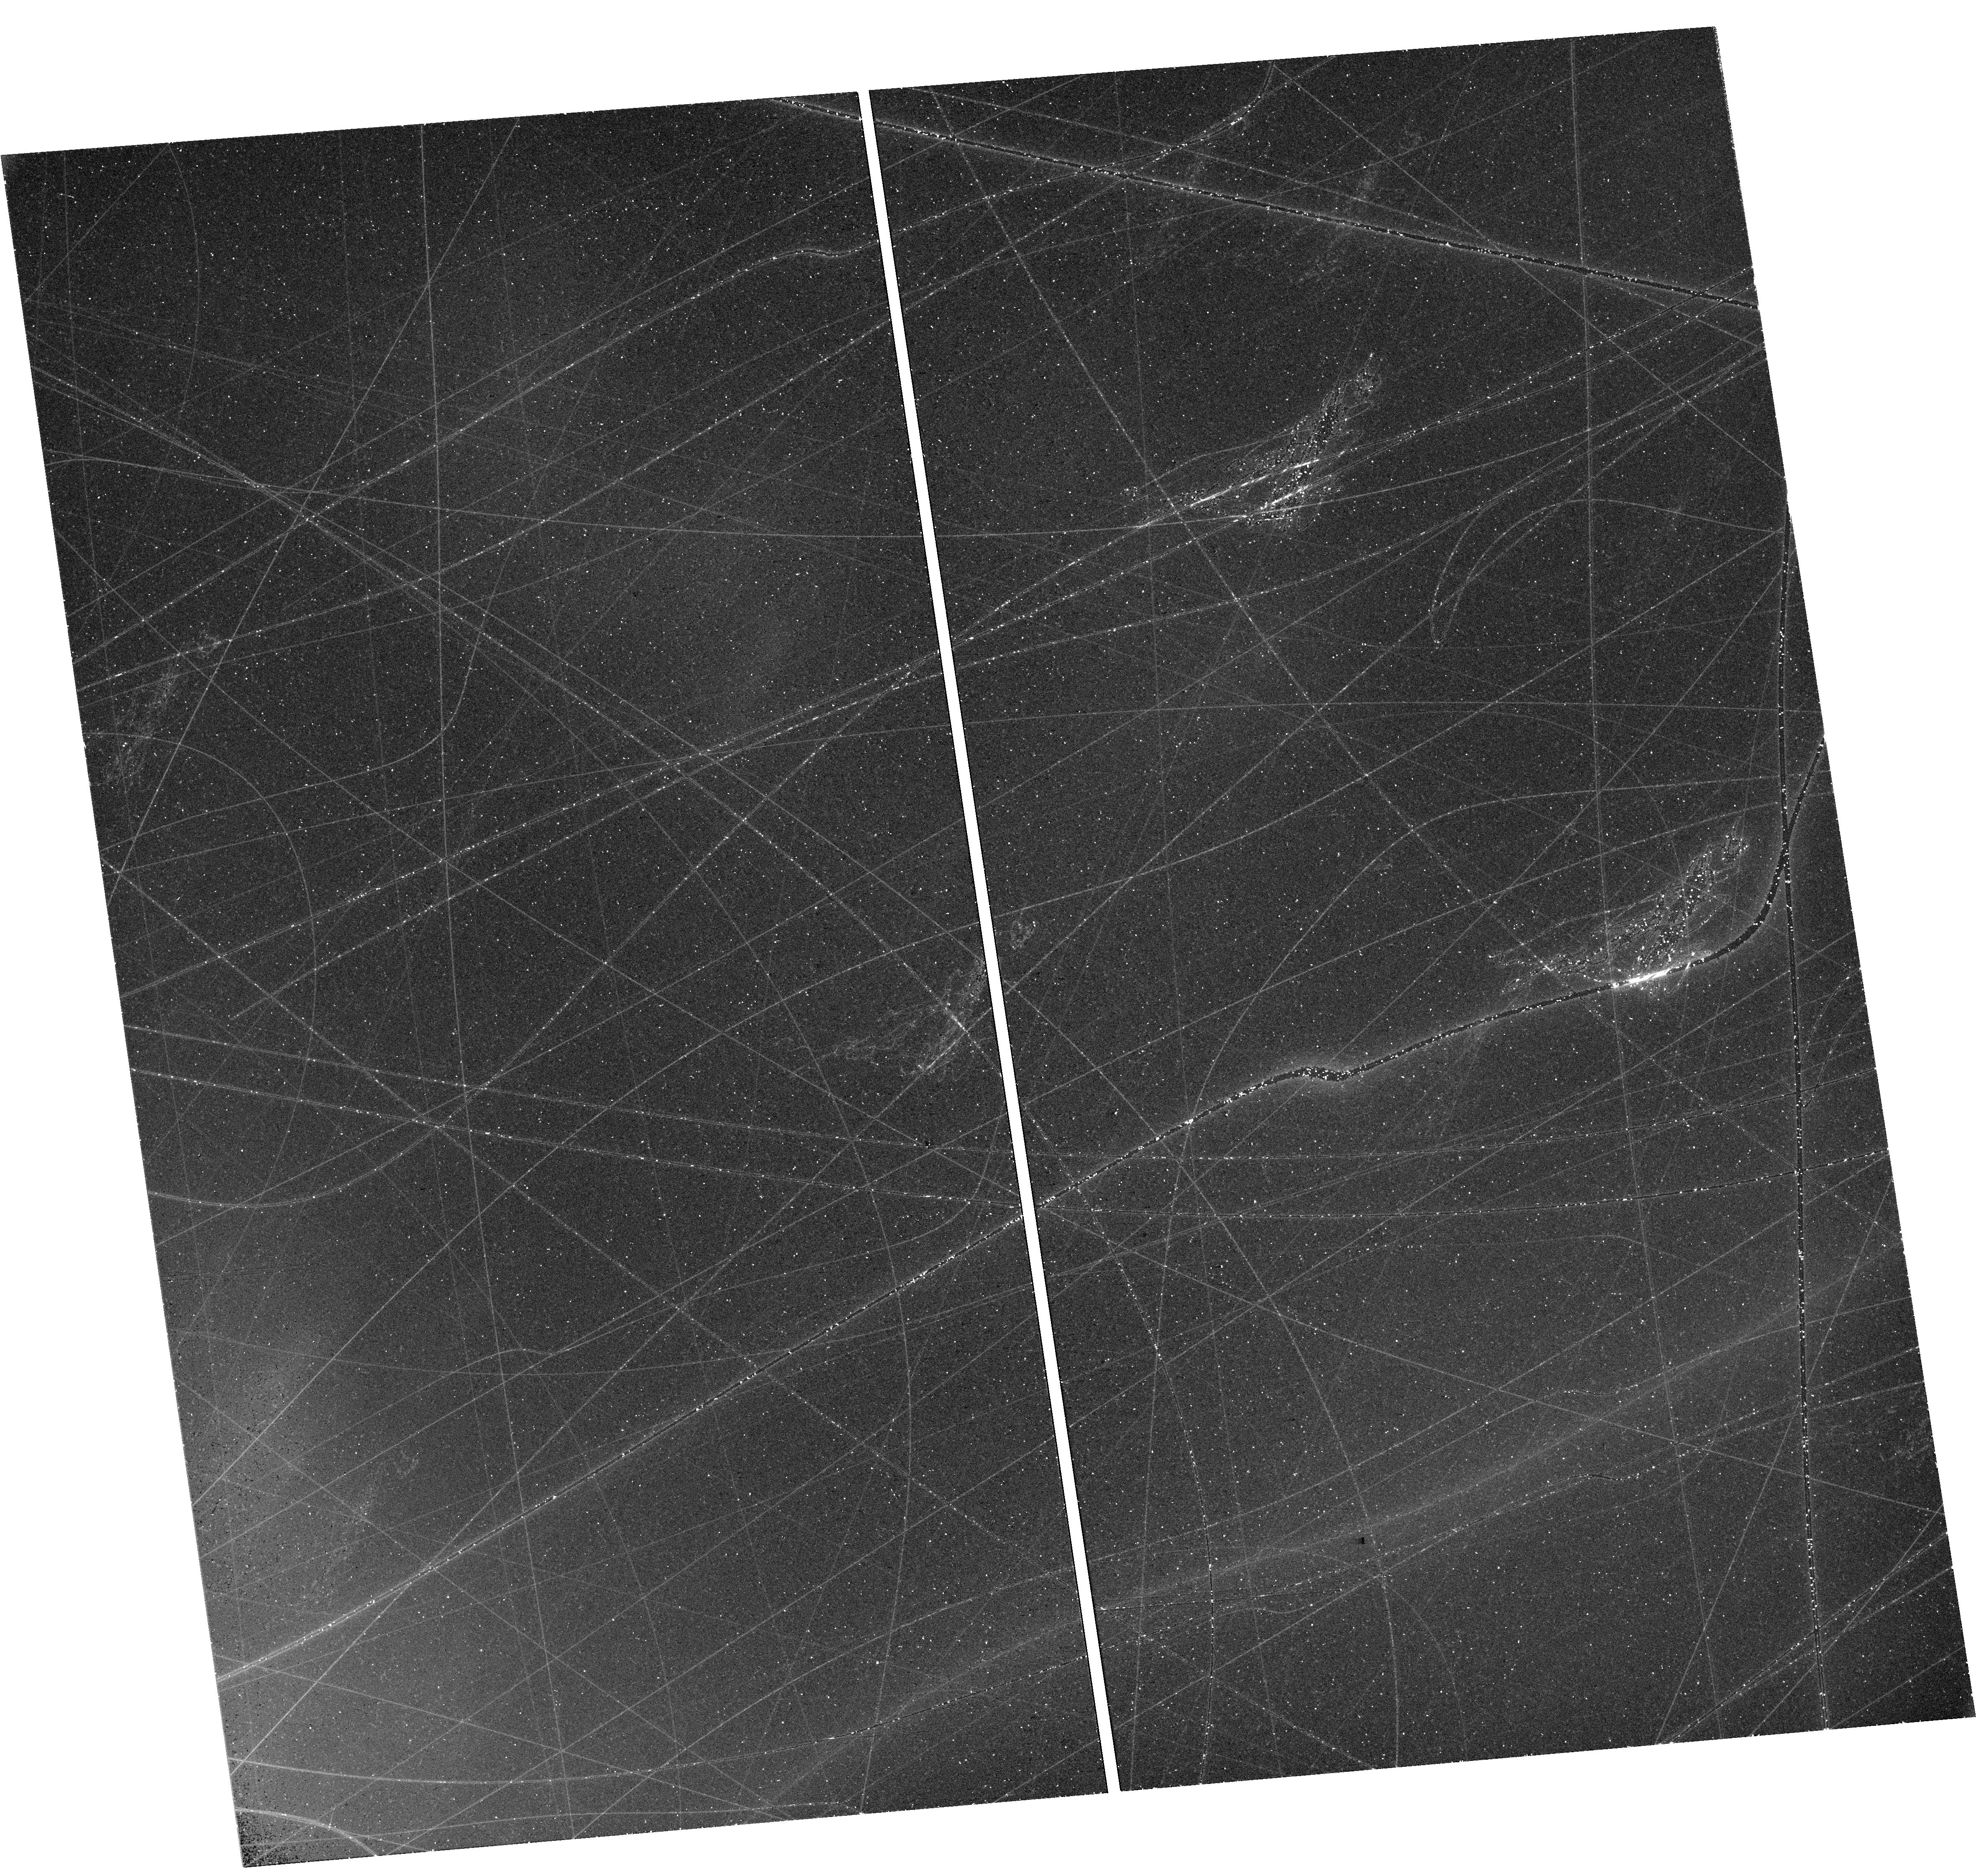
Target: 2021AEFX. Instrument: WFC3/UVIS. Filter: F555W. Exposure: 43 min. Observation ID: hst_17837_01_wfc3_uvis_f555w_ife501

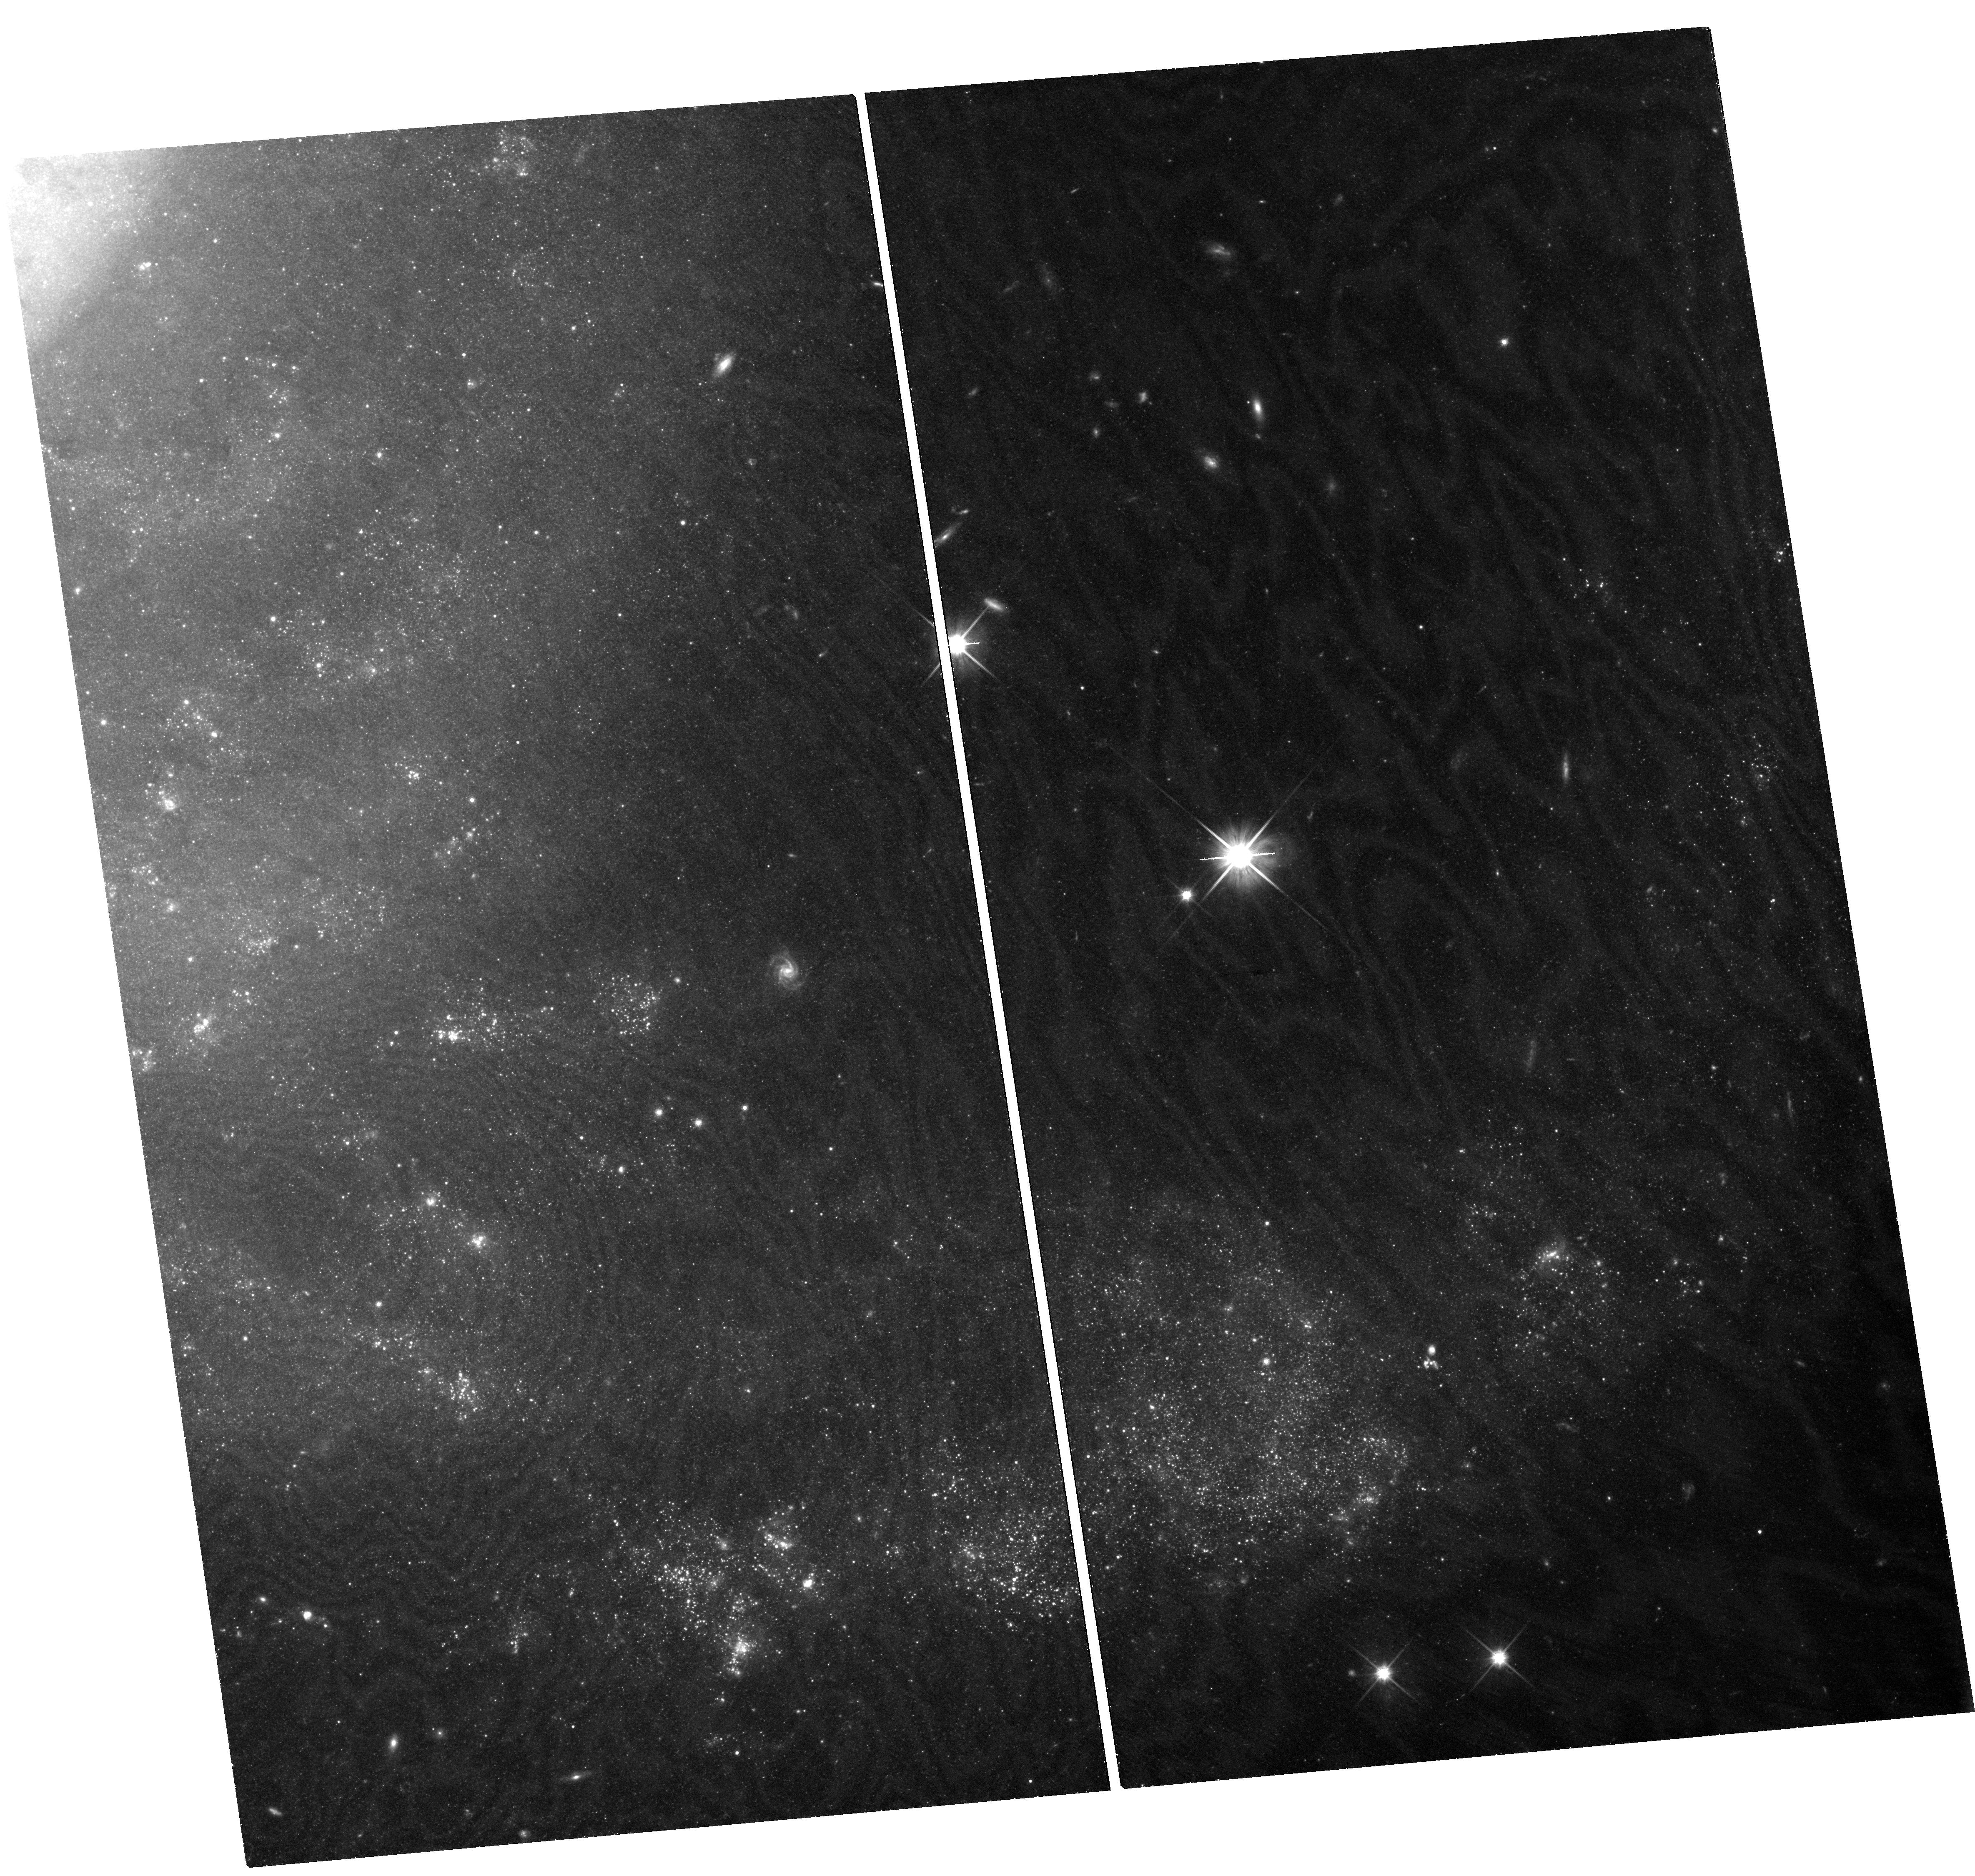
Target: 2021AEFX. Instrument: WFC3/UVIS. Filter: F600LP. Exposure: 2.1 h. Observation ID: hst_17837_02_wfc3_uvis_f600lp_ife502

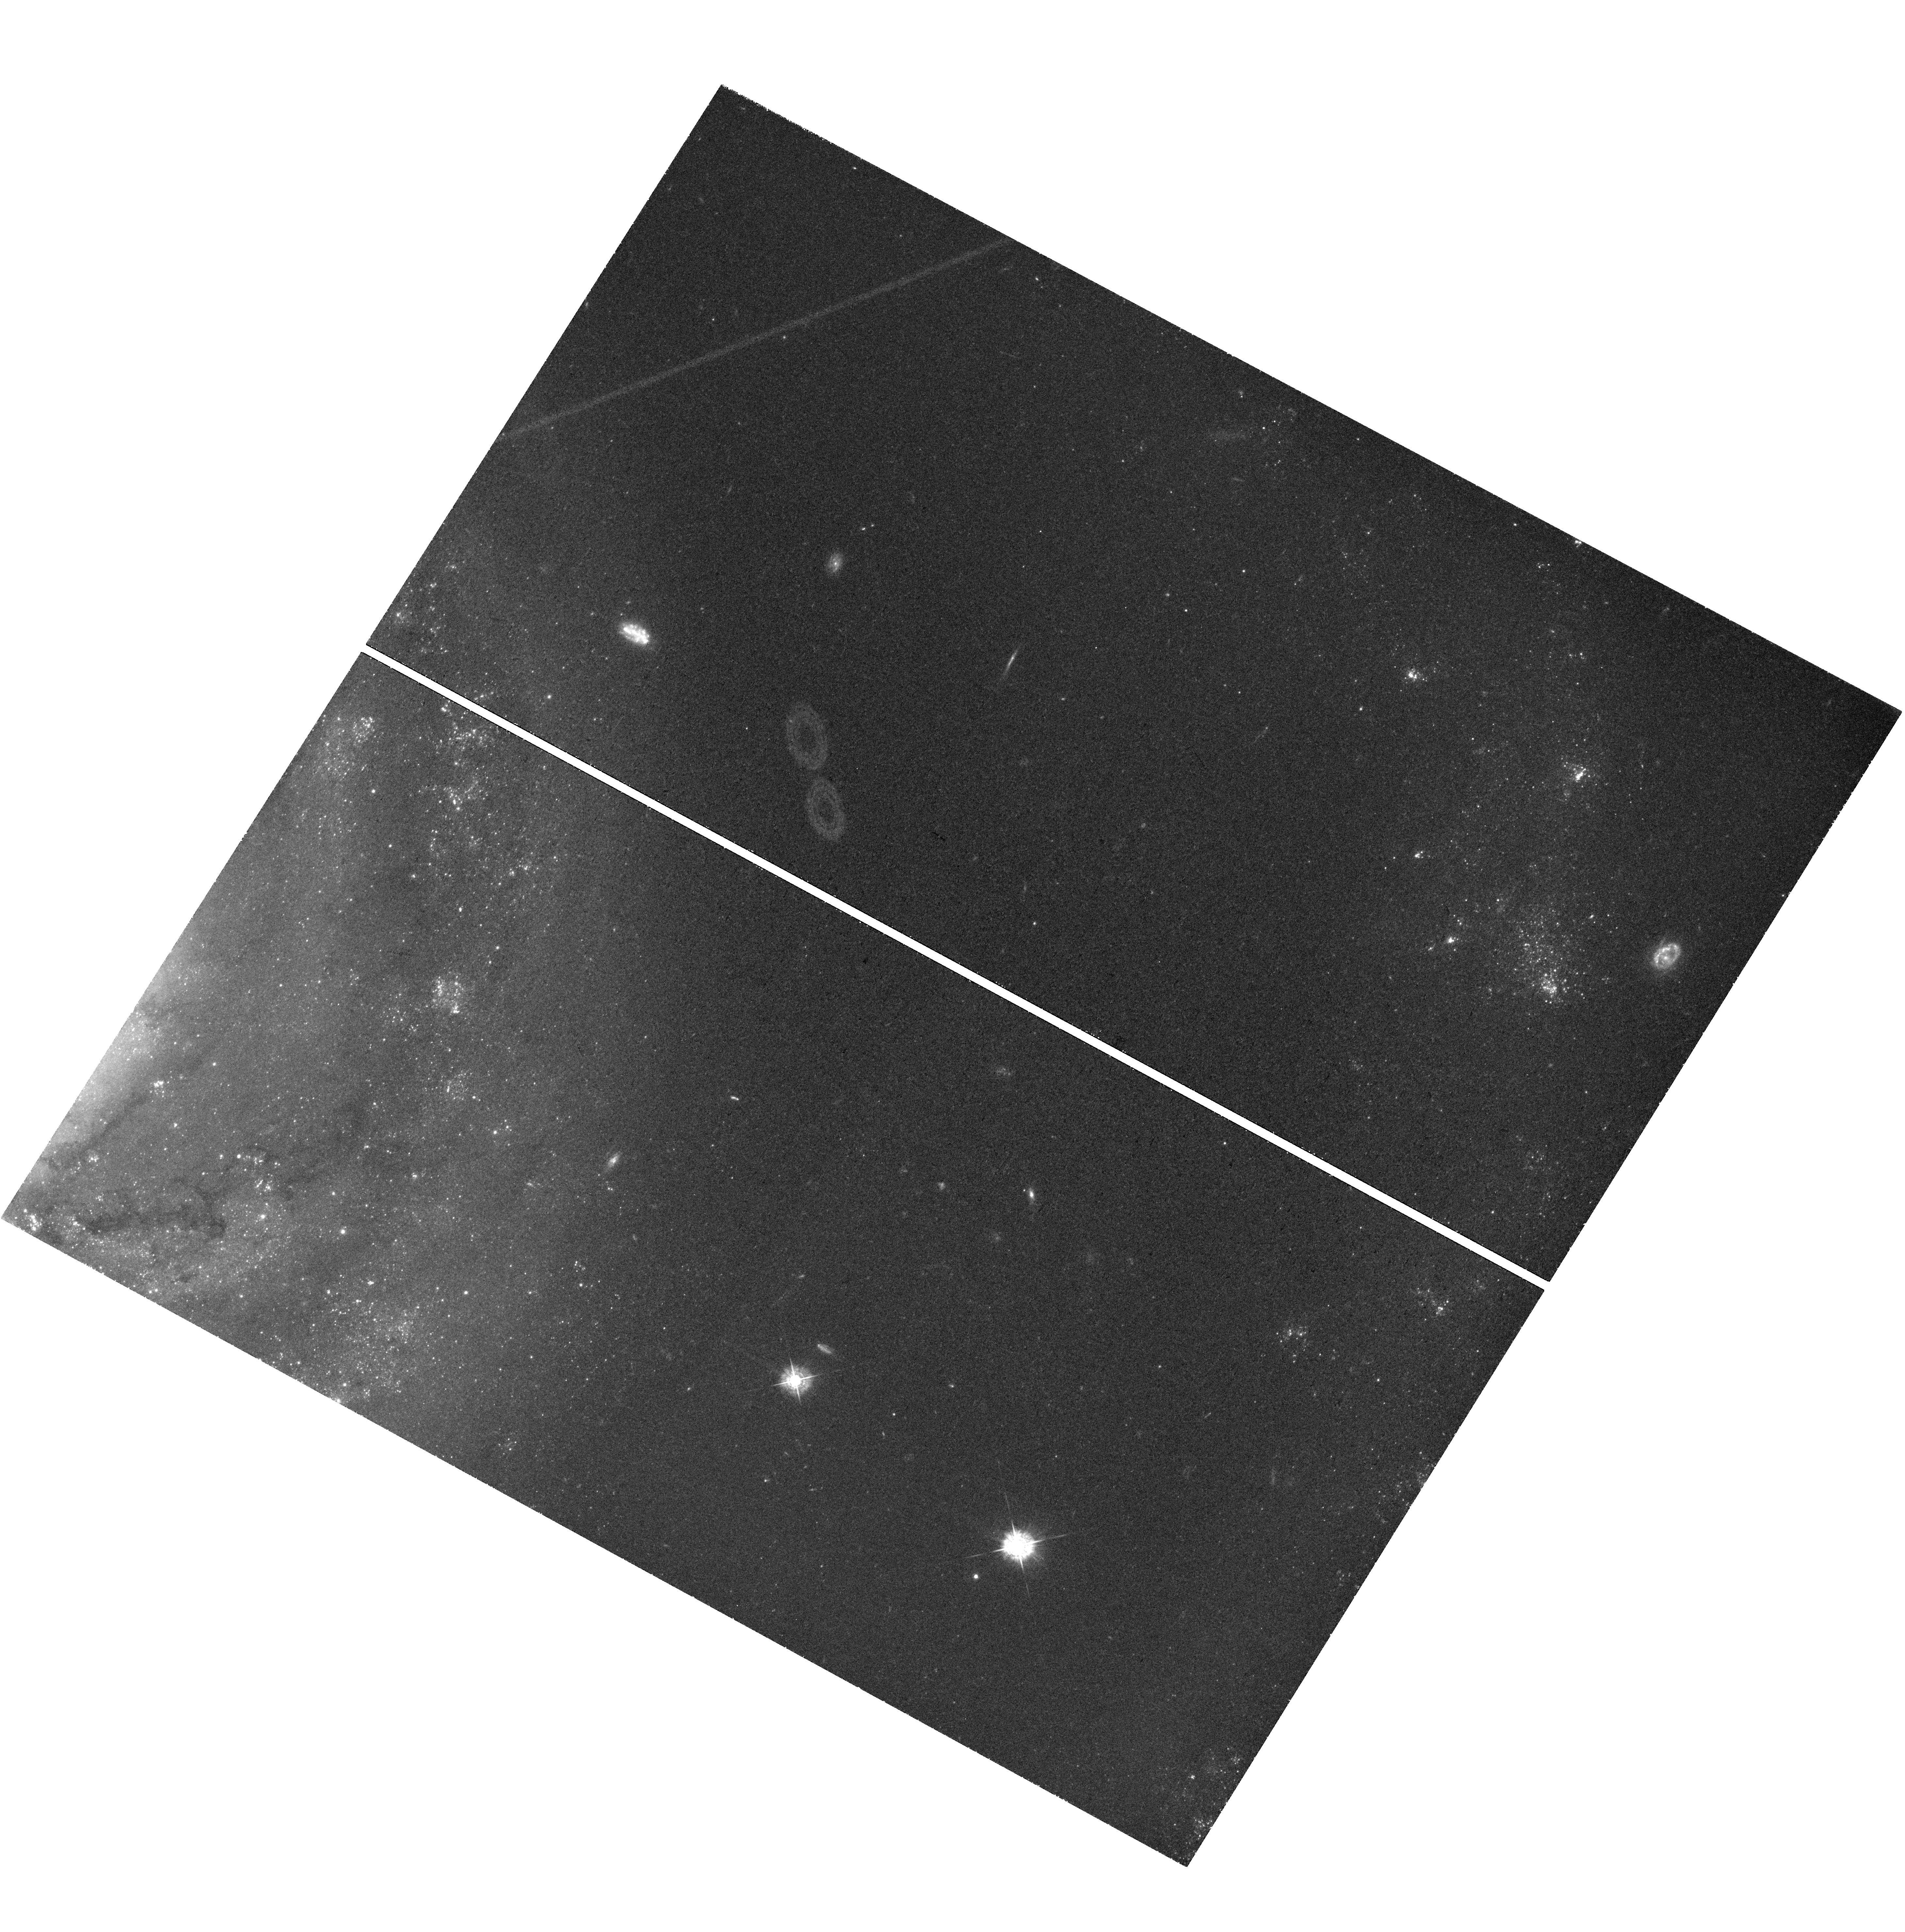
Target: 2021AEFX. Instrument: WFC3/UVIS. Filter: F438W. Exposure: 1.4 h. Observation ID: hst_17837_51_wfc3_uvis_f438w_ife551

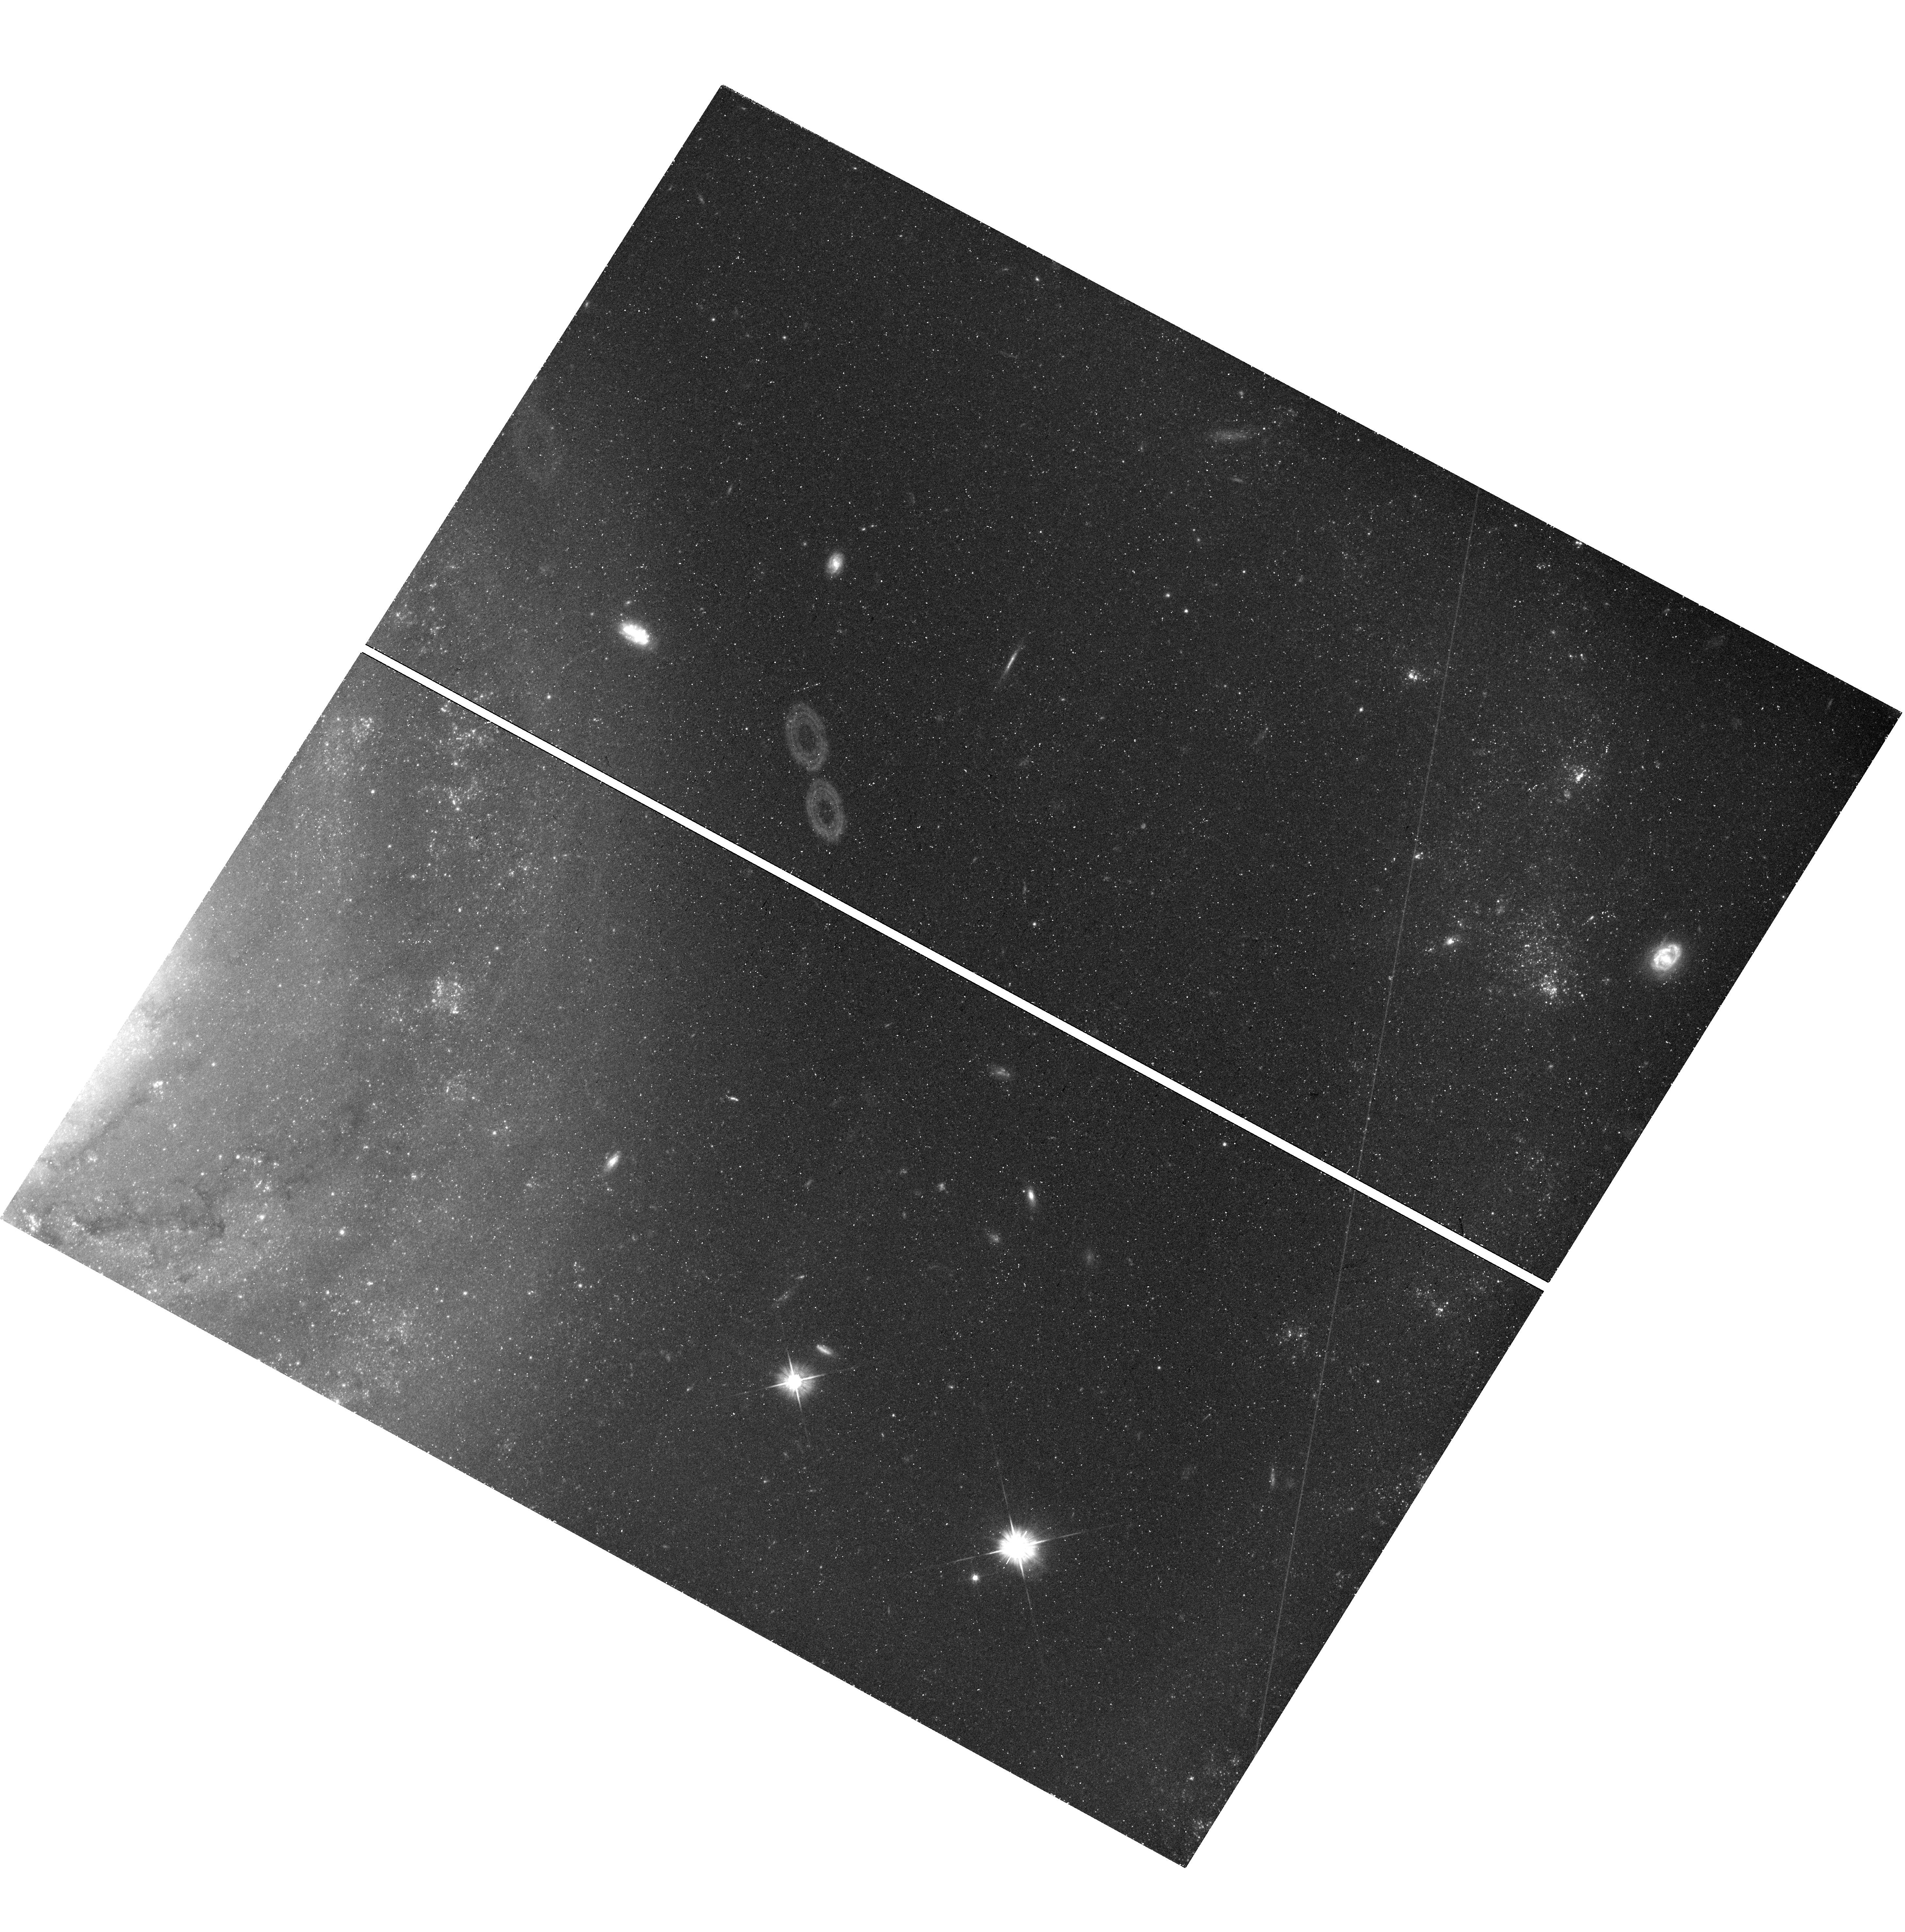
Target: 2021AEFX. Instrument: WFC3/UVIS. Filter: F555W. Exposure: 43 min. Observation ID: hst_17837_51_wfc3_uvis_f555w_ife551

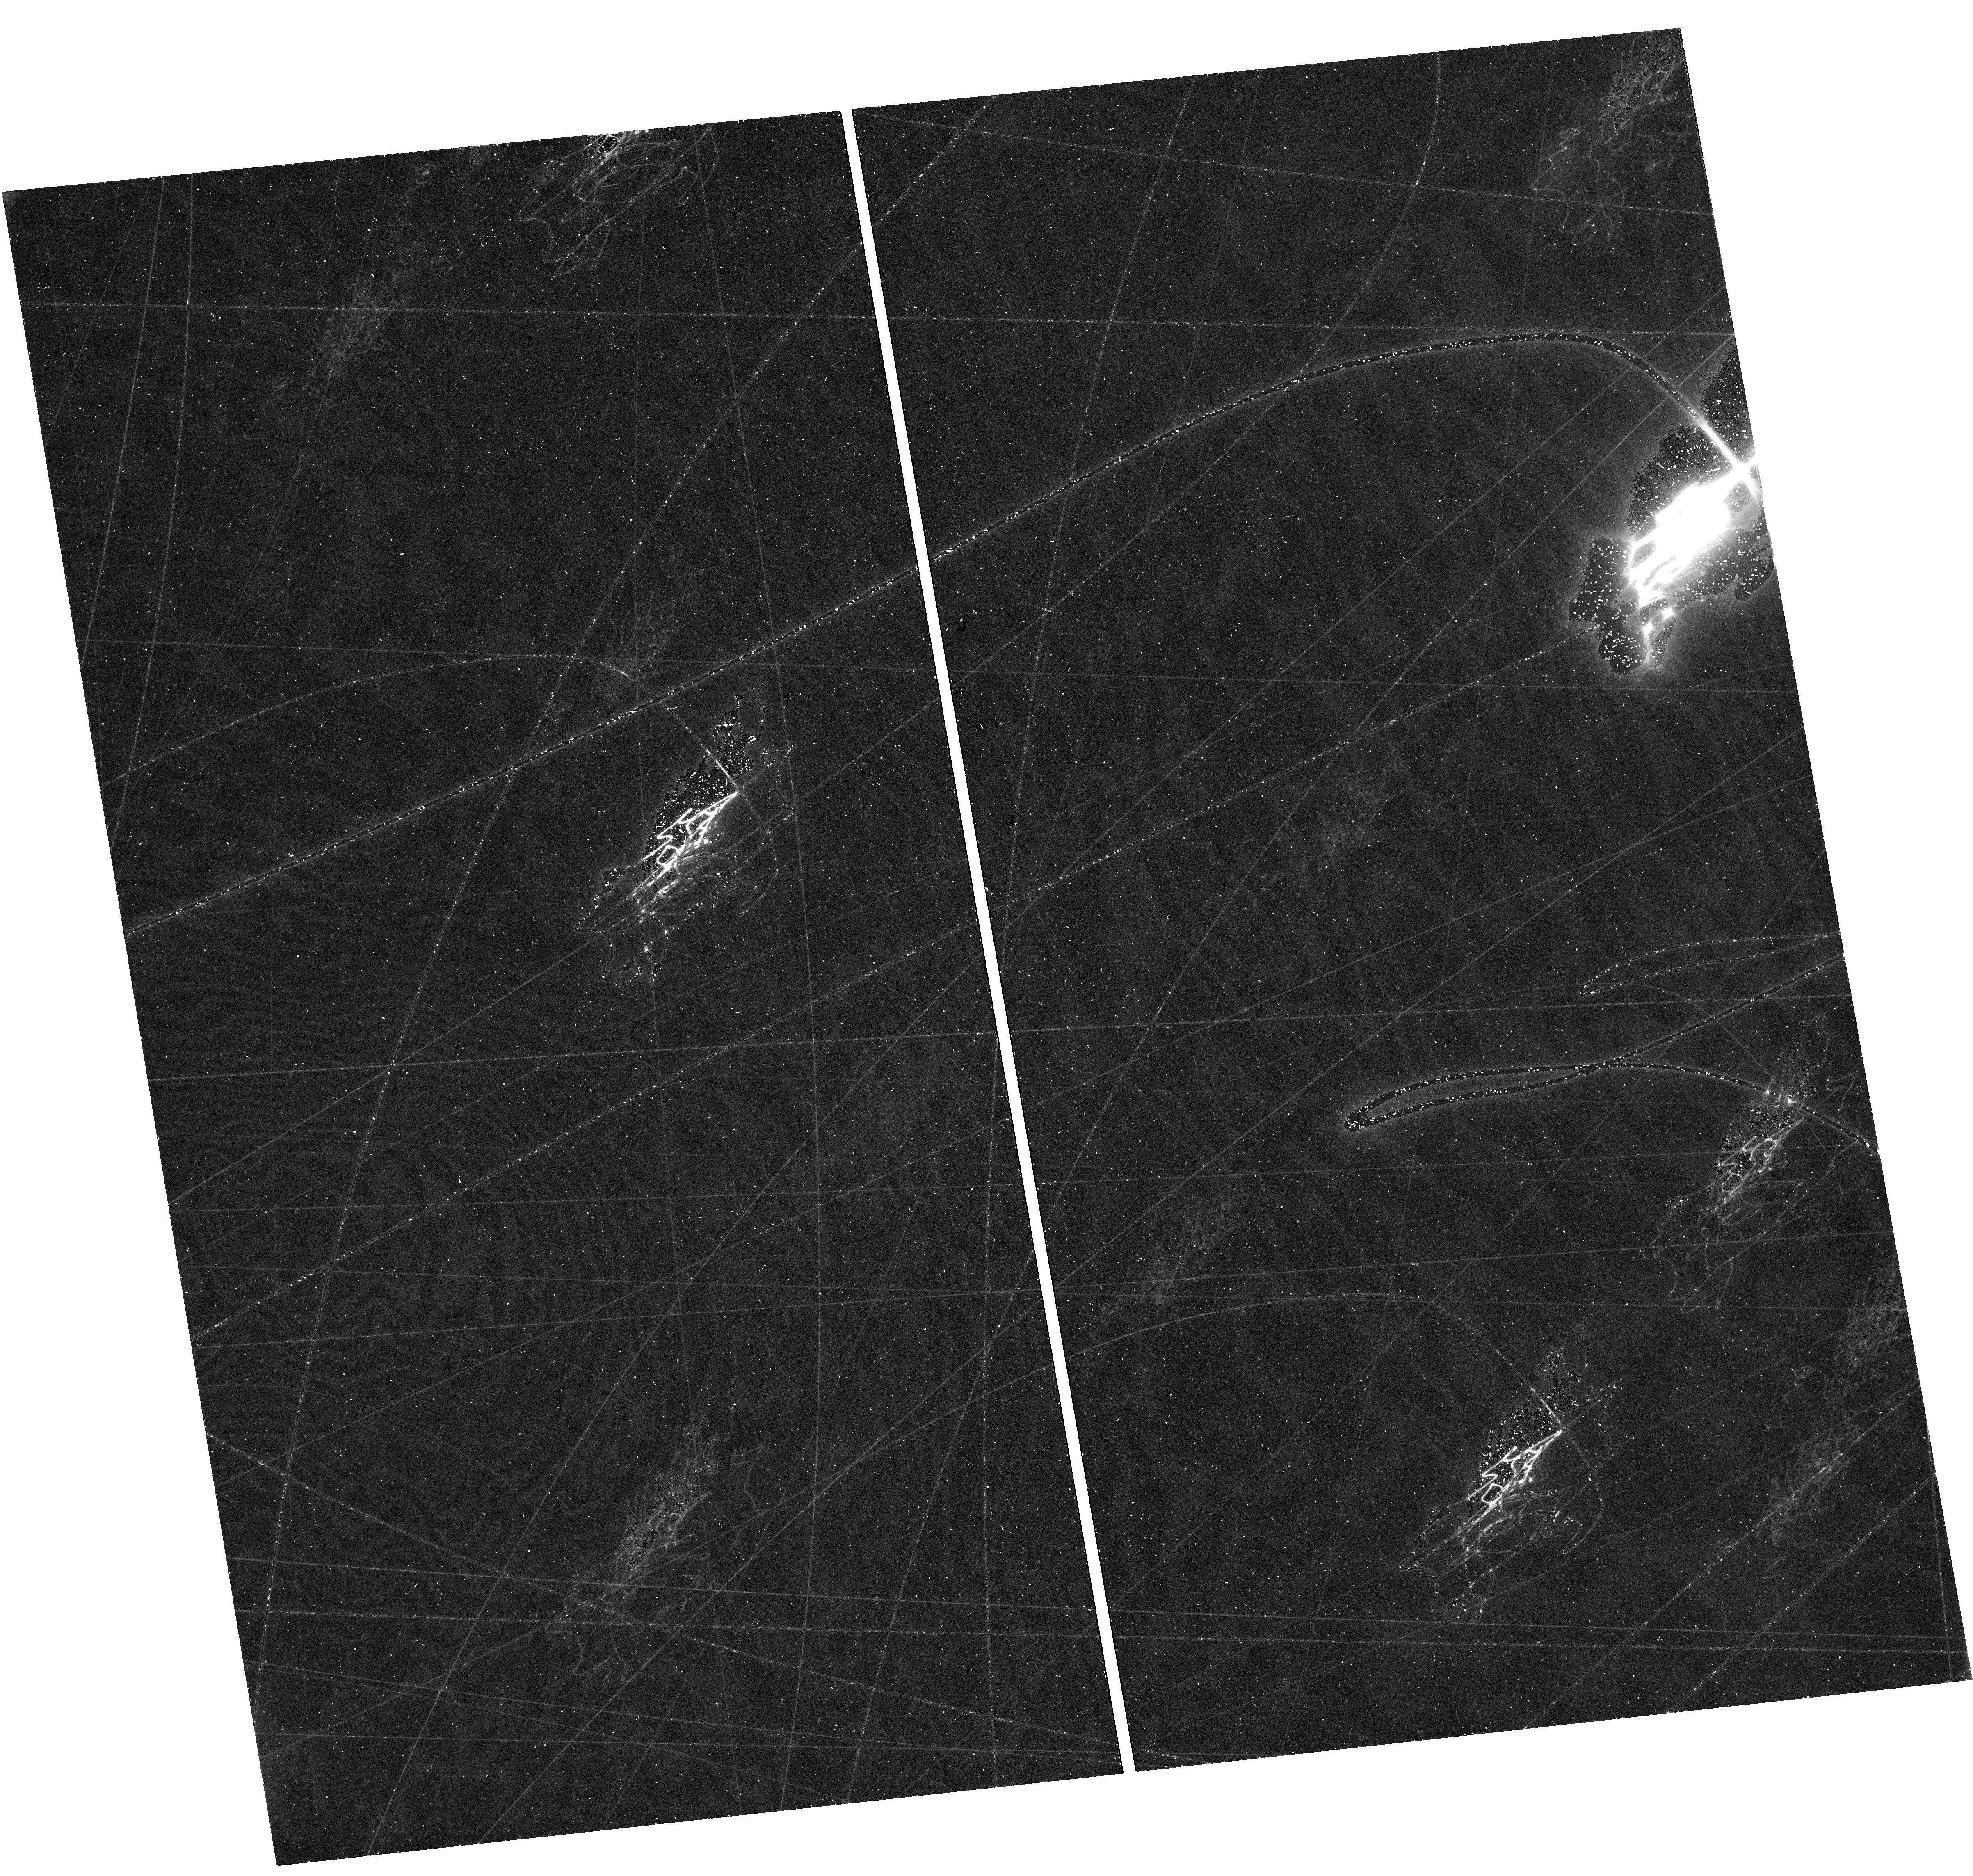
Target: 2021AEFX. Instrument: WFC3/UVIS. Filter: F600LP. Exposure: 43 min. Observation ID: hst_17837_03_wfc3_uvis_f600lp_ife503

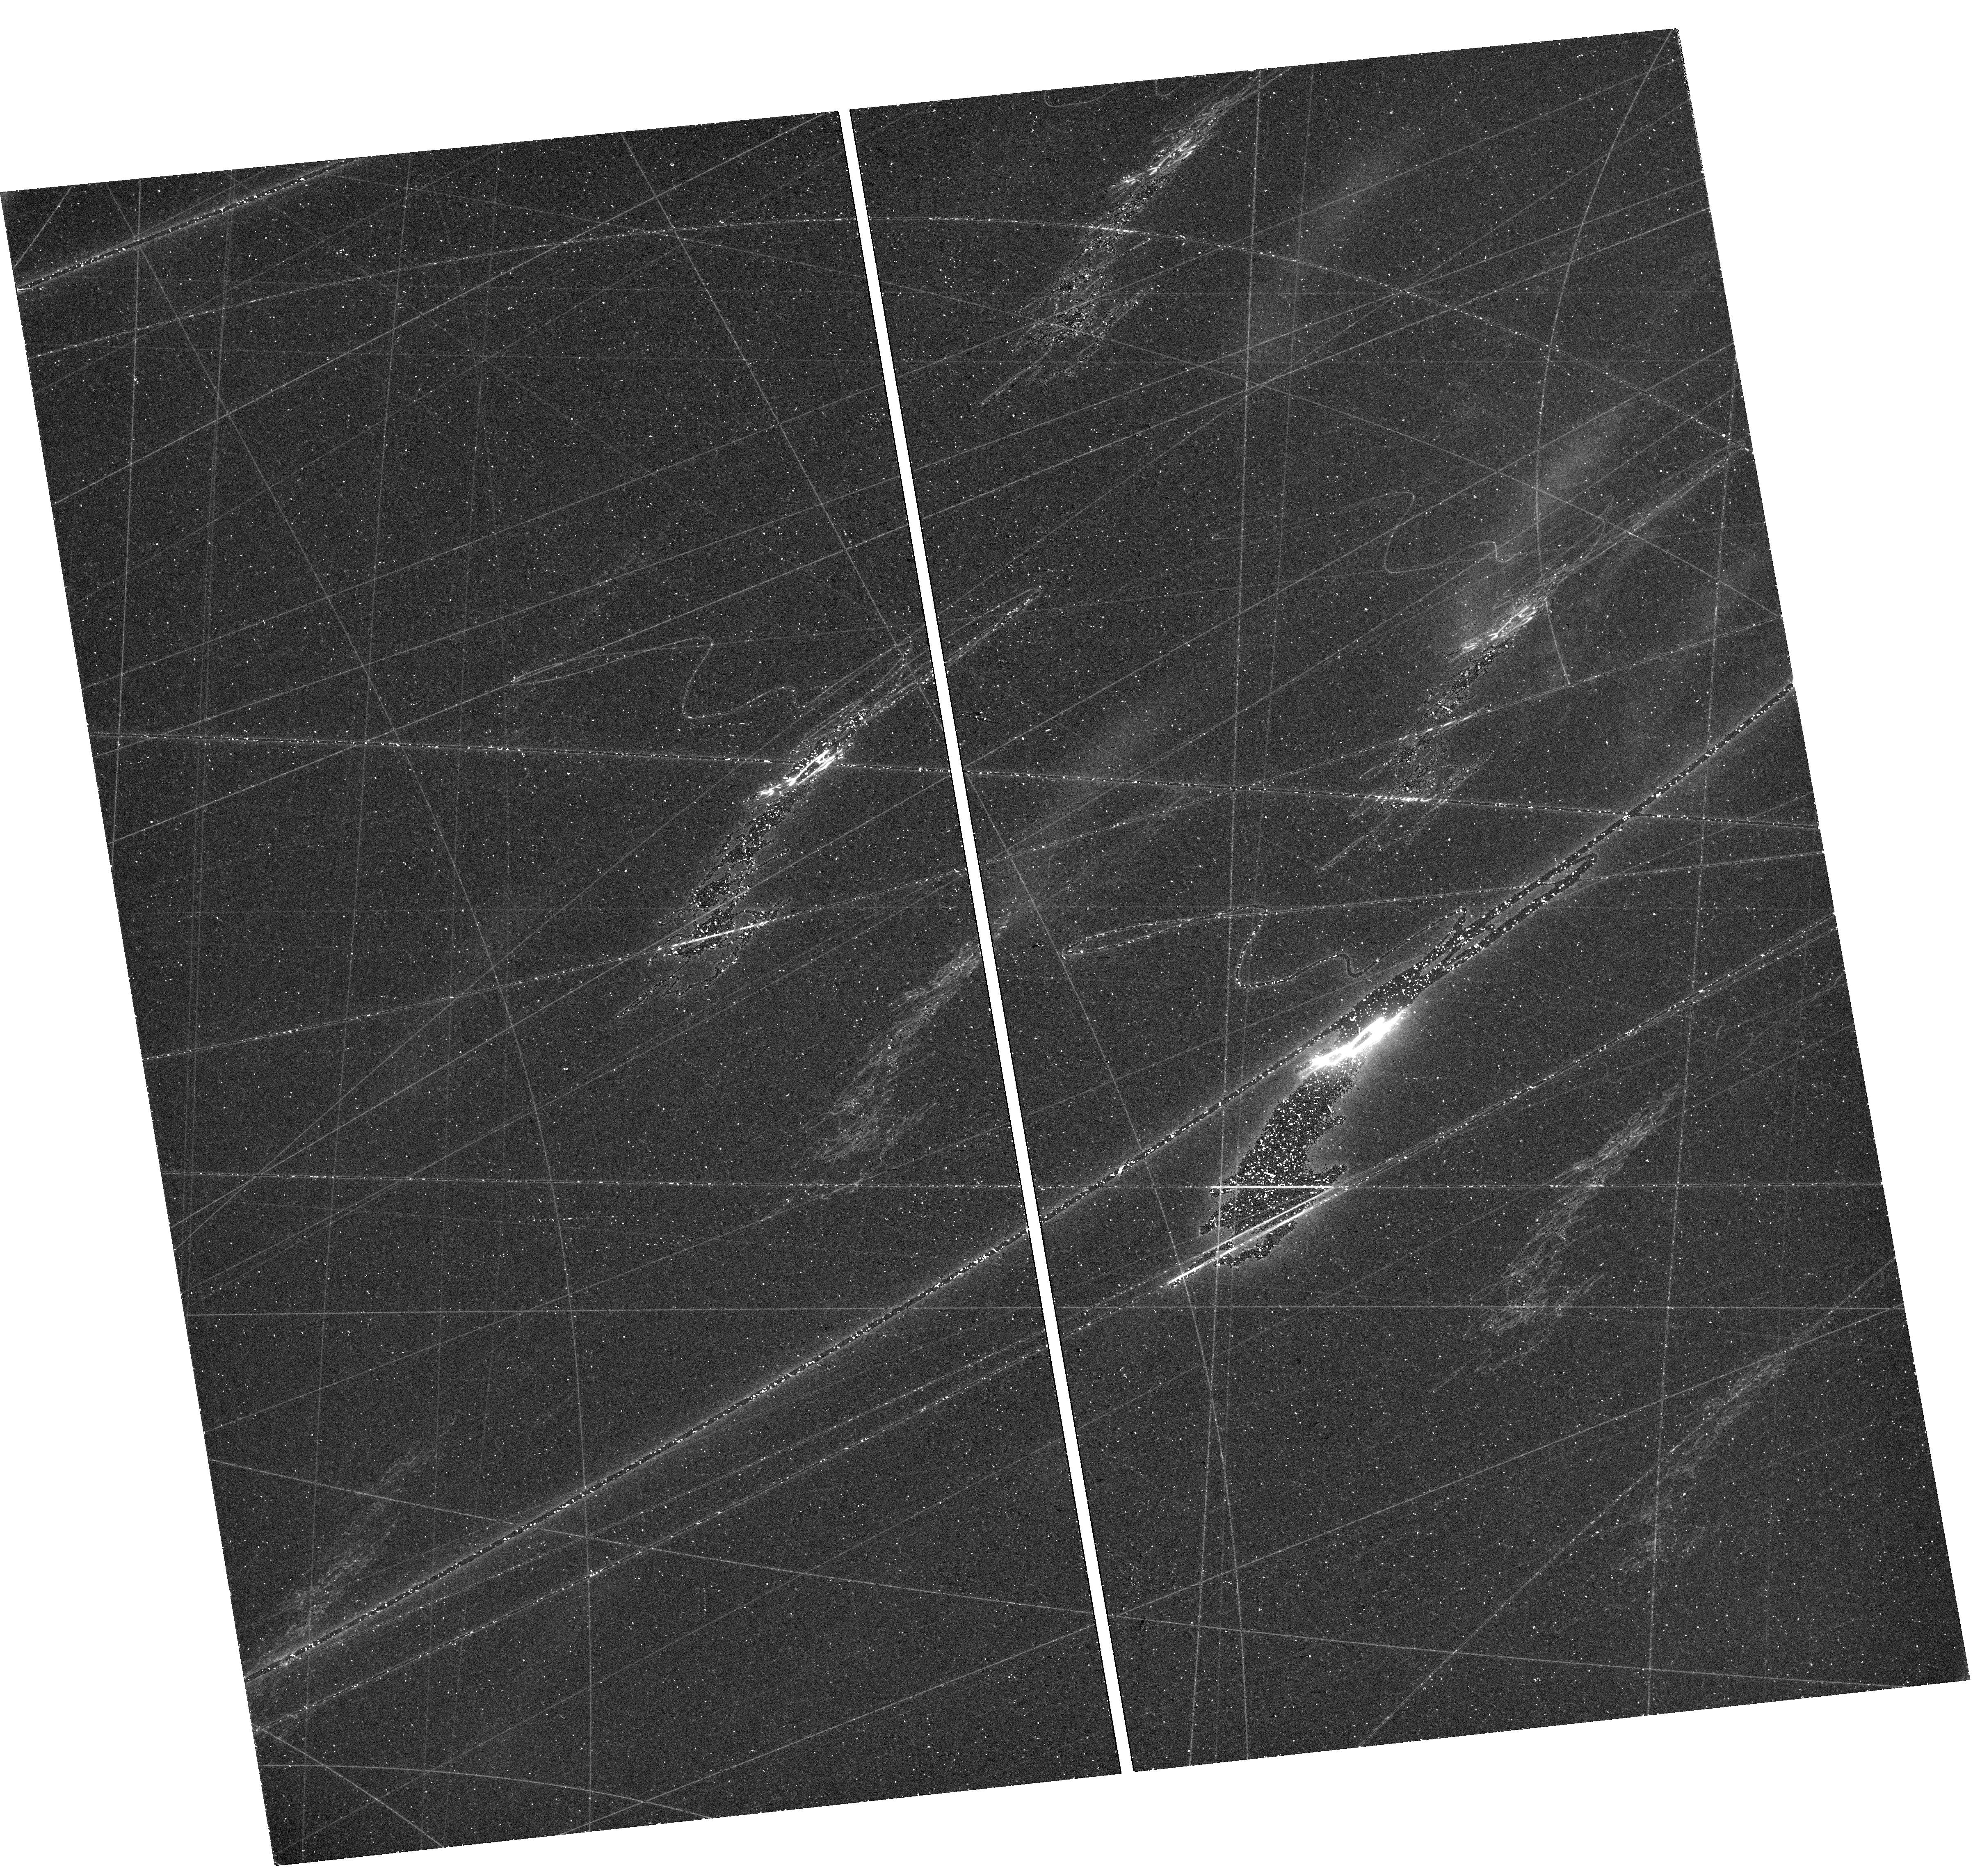
Target: 2021AEFX. Instrument: WFC3/UVIS. Filter: F555W. Exposure: 42 min. Observation ID: hst_17837_03_wfc3_uvis_f555w_ife503

Elevating the Scientific Output of JWST by using HST to Examine the Heart of Type Ia Supernova 2021aefx (PI: Tucker, Michael)

Despite Type Ia supernovae (SNe Ia) remaining a benchmark of precision cosmology, a consensus on how and why some white dwarfs explode as SNe Ia eludes the astronomical community. Photometric observations of SNe Ia at late times measure the conversion efficiency of radioactive decay energy into photons. We request 10 orbits of HST/WFC3 observations in Cycle 31 and 8 orbits in Cycle 32 to observe the normal SN Ia 2021aefx at 750d, 1000d, and 1150d after the explosion in conjunction with already awarded JWST near- and mid-infrared spectra. These complimentary HST and JWST observations provide complete wavelength coverage from 0.4-14 microns spanning years after the explosion. Such data are non-existent in the literature and we do not foresee similar opportunities in the overlapping lifetimes of HST and JWST. Measuring the complete spectral energy distribution at nebular phases allows a direct estimate of the total radioactive decay energy, which in turn depends on the nucleosynthetic yield of the explosion. Many correlations have been proposed for estimating the nucleosynthetic yield of a SN Ia but uncertainties regarding emission in the mid-IR prevented definitive conclusions. With the proposed HST/WFC3 time we can elevate the scientific output from this SN to a level that JWST cannot reach alone, and SN~2021aefx will become a once-in-a-decade event that paves the way for the next generation of SN Ia models.